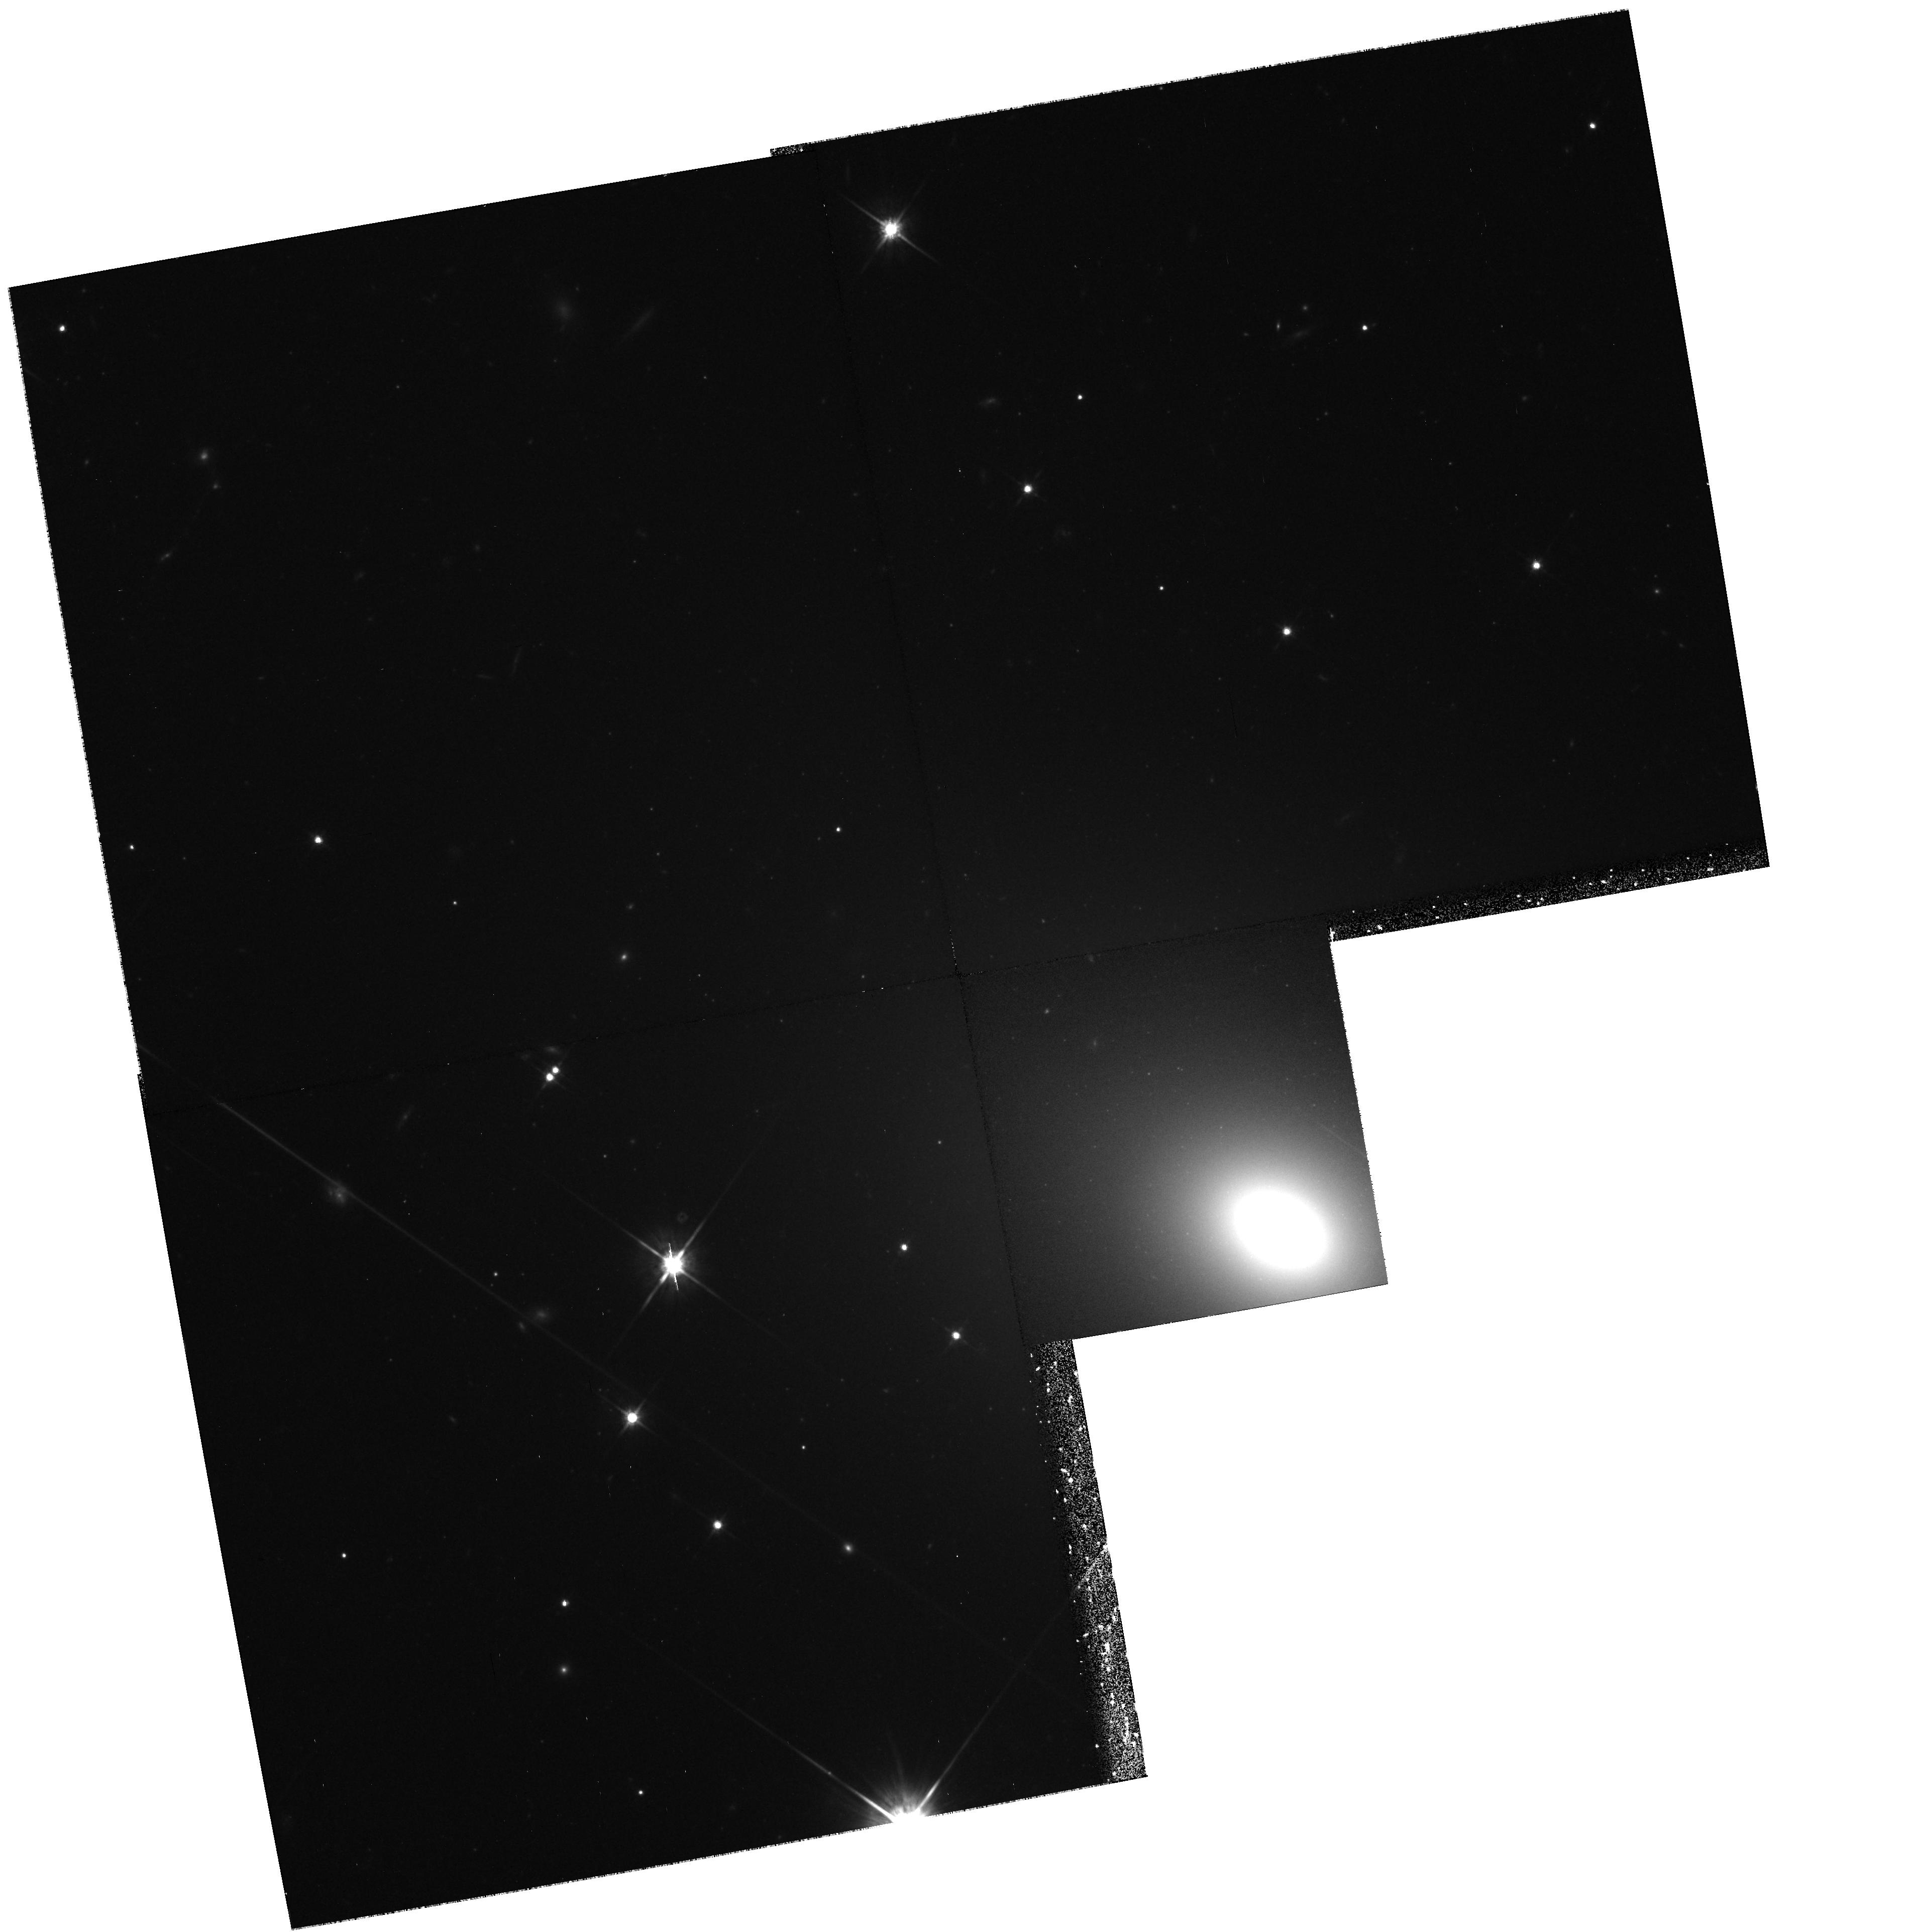
Target: NGC7768
Instrument: WFPC2/PC
Filter: F814W
Exposure: 1.1 h
Observation ID: hst_8184_04_wfpc2_pc_f814w_u5fa04

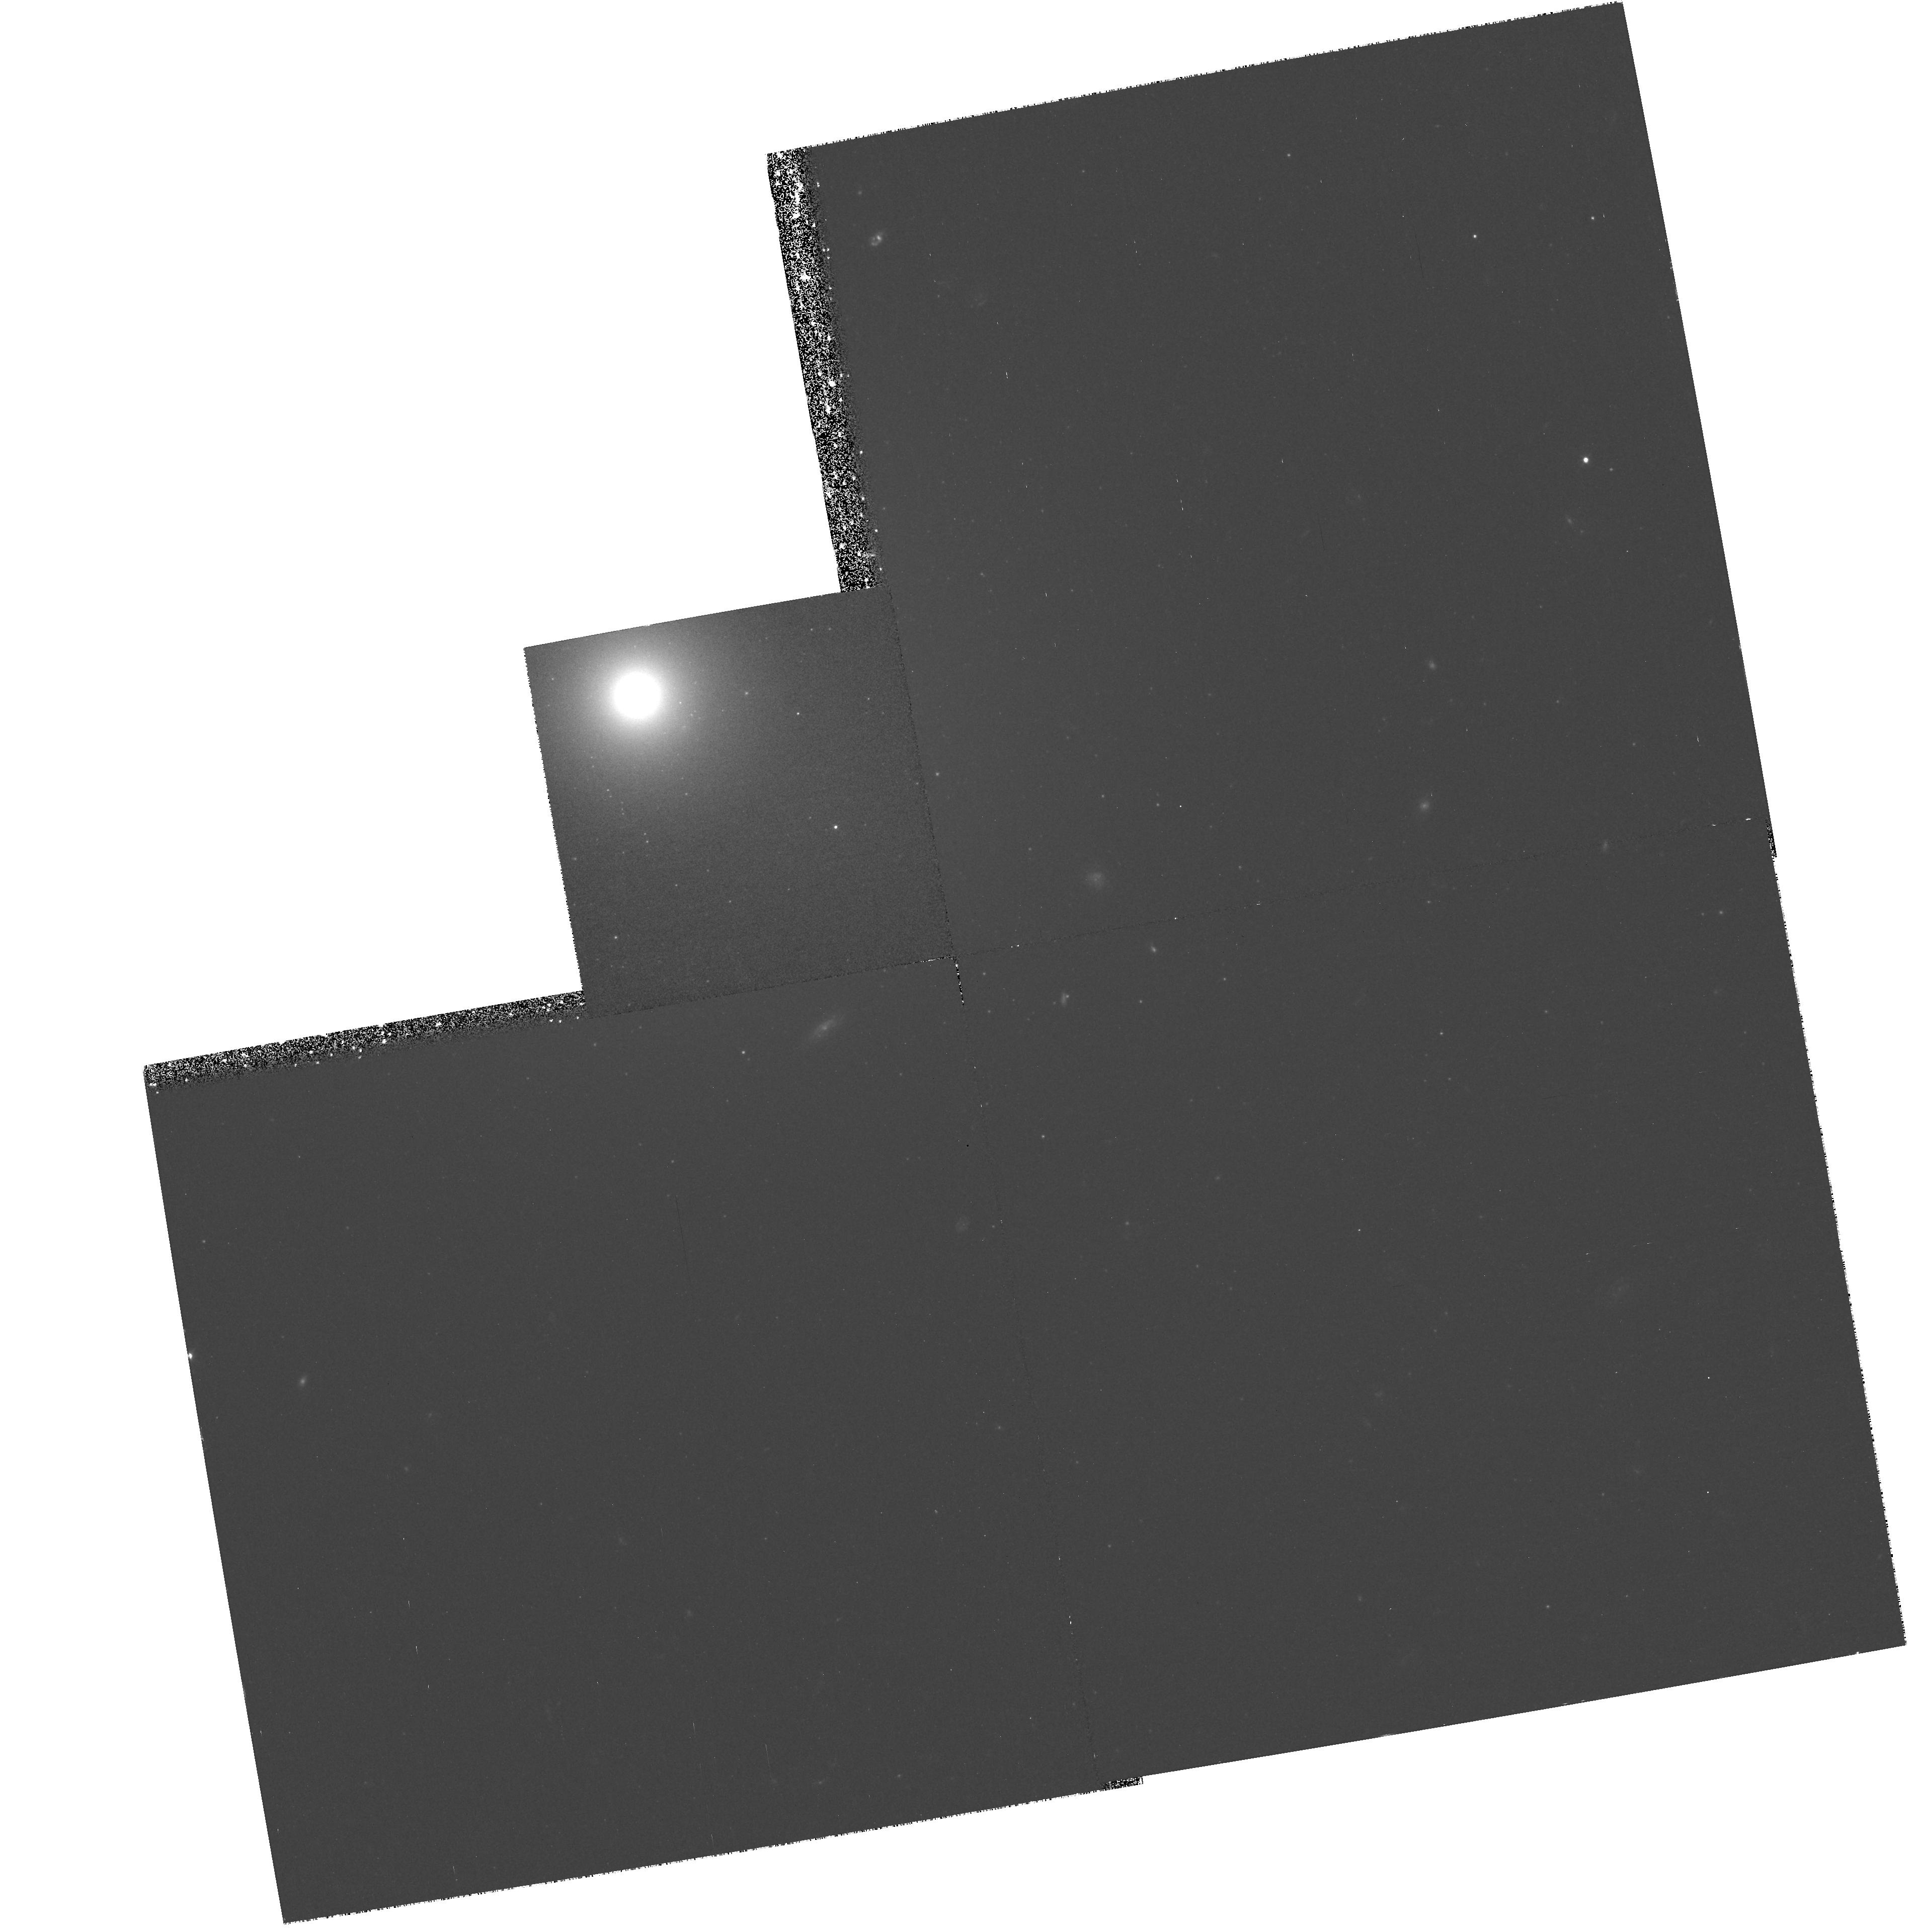
Target: NGC541
Instrument: WFPC2/PC
Filter: F450W
Exposure: 57 min
Observation ID: hst_8184_01_wfpc2_pc_f450w_u5fa01

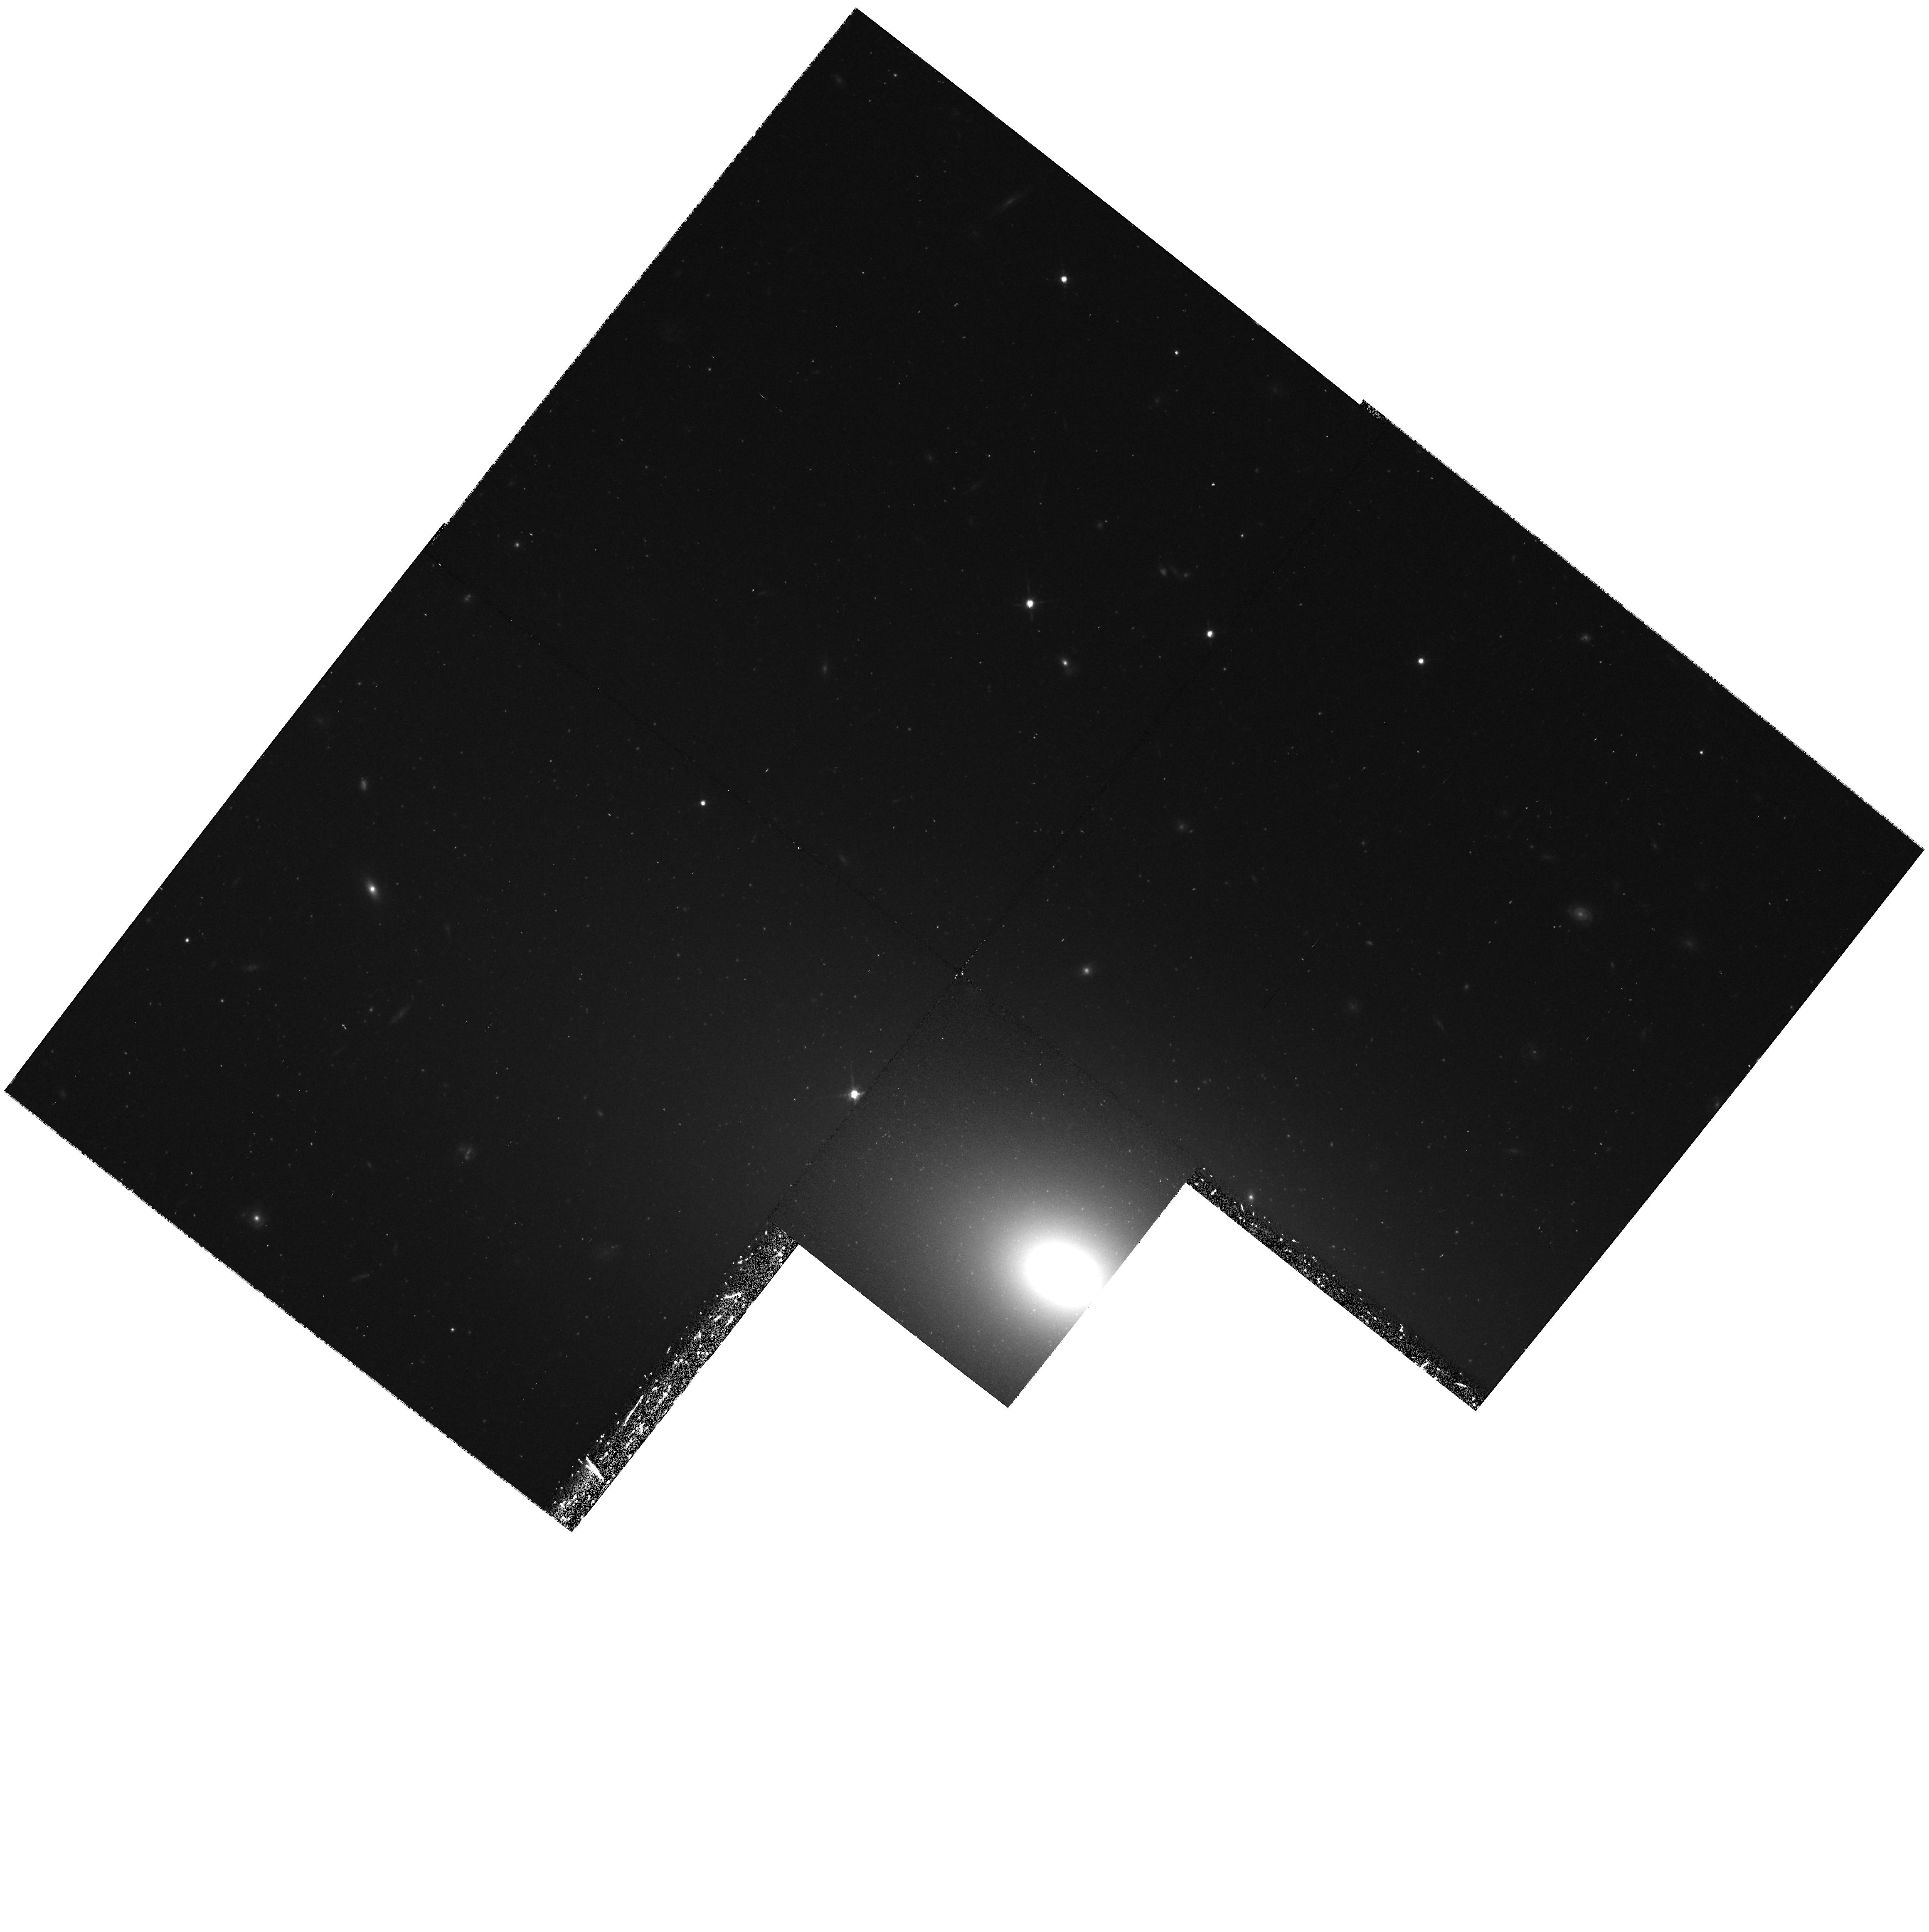
Target: NGC4839
Instrument: WFPC2/PC
Filter: F814W
Exposure: 43 min
Observation ID: hst_8184_03_wfpc2_pc_f814w_u5fa03

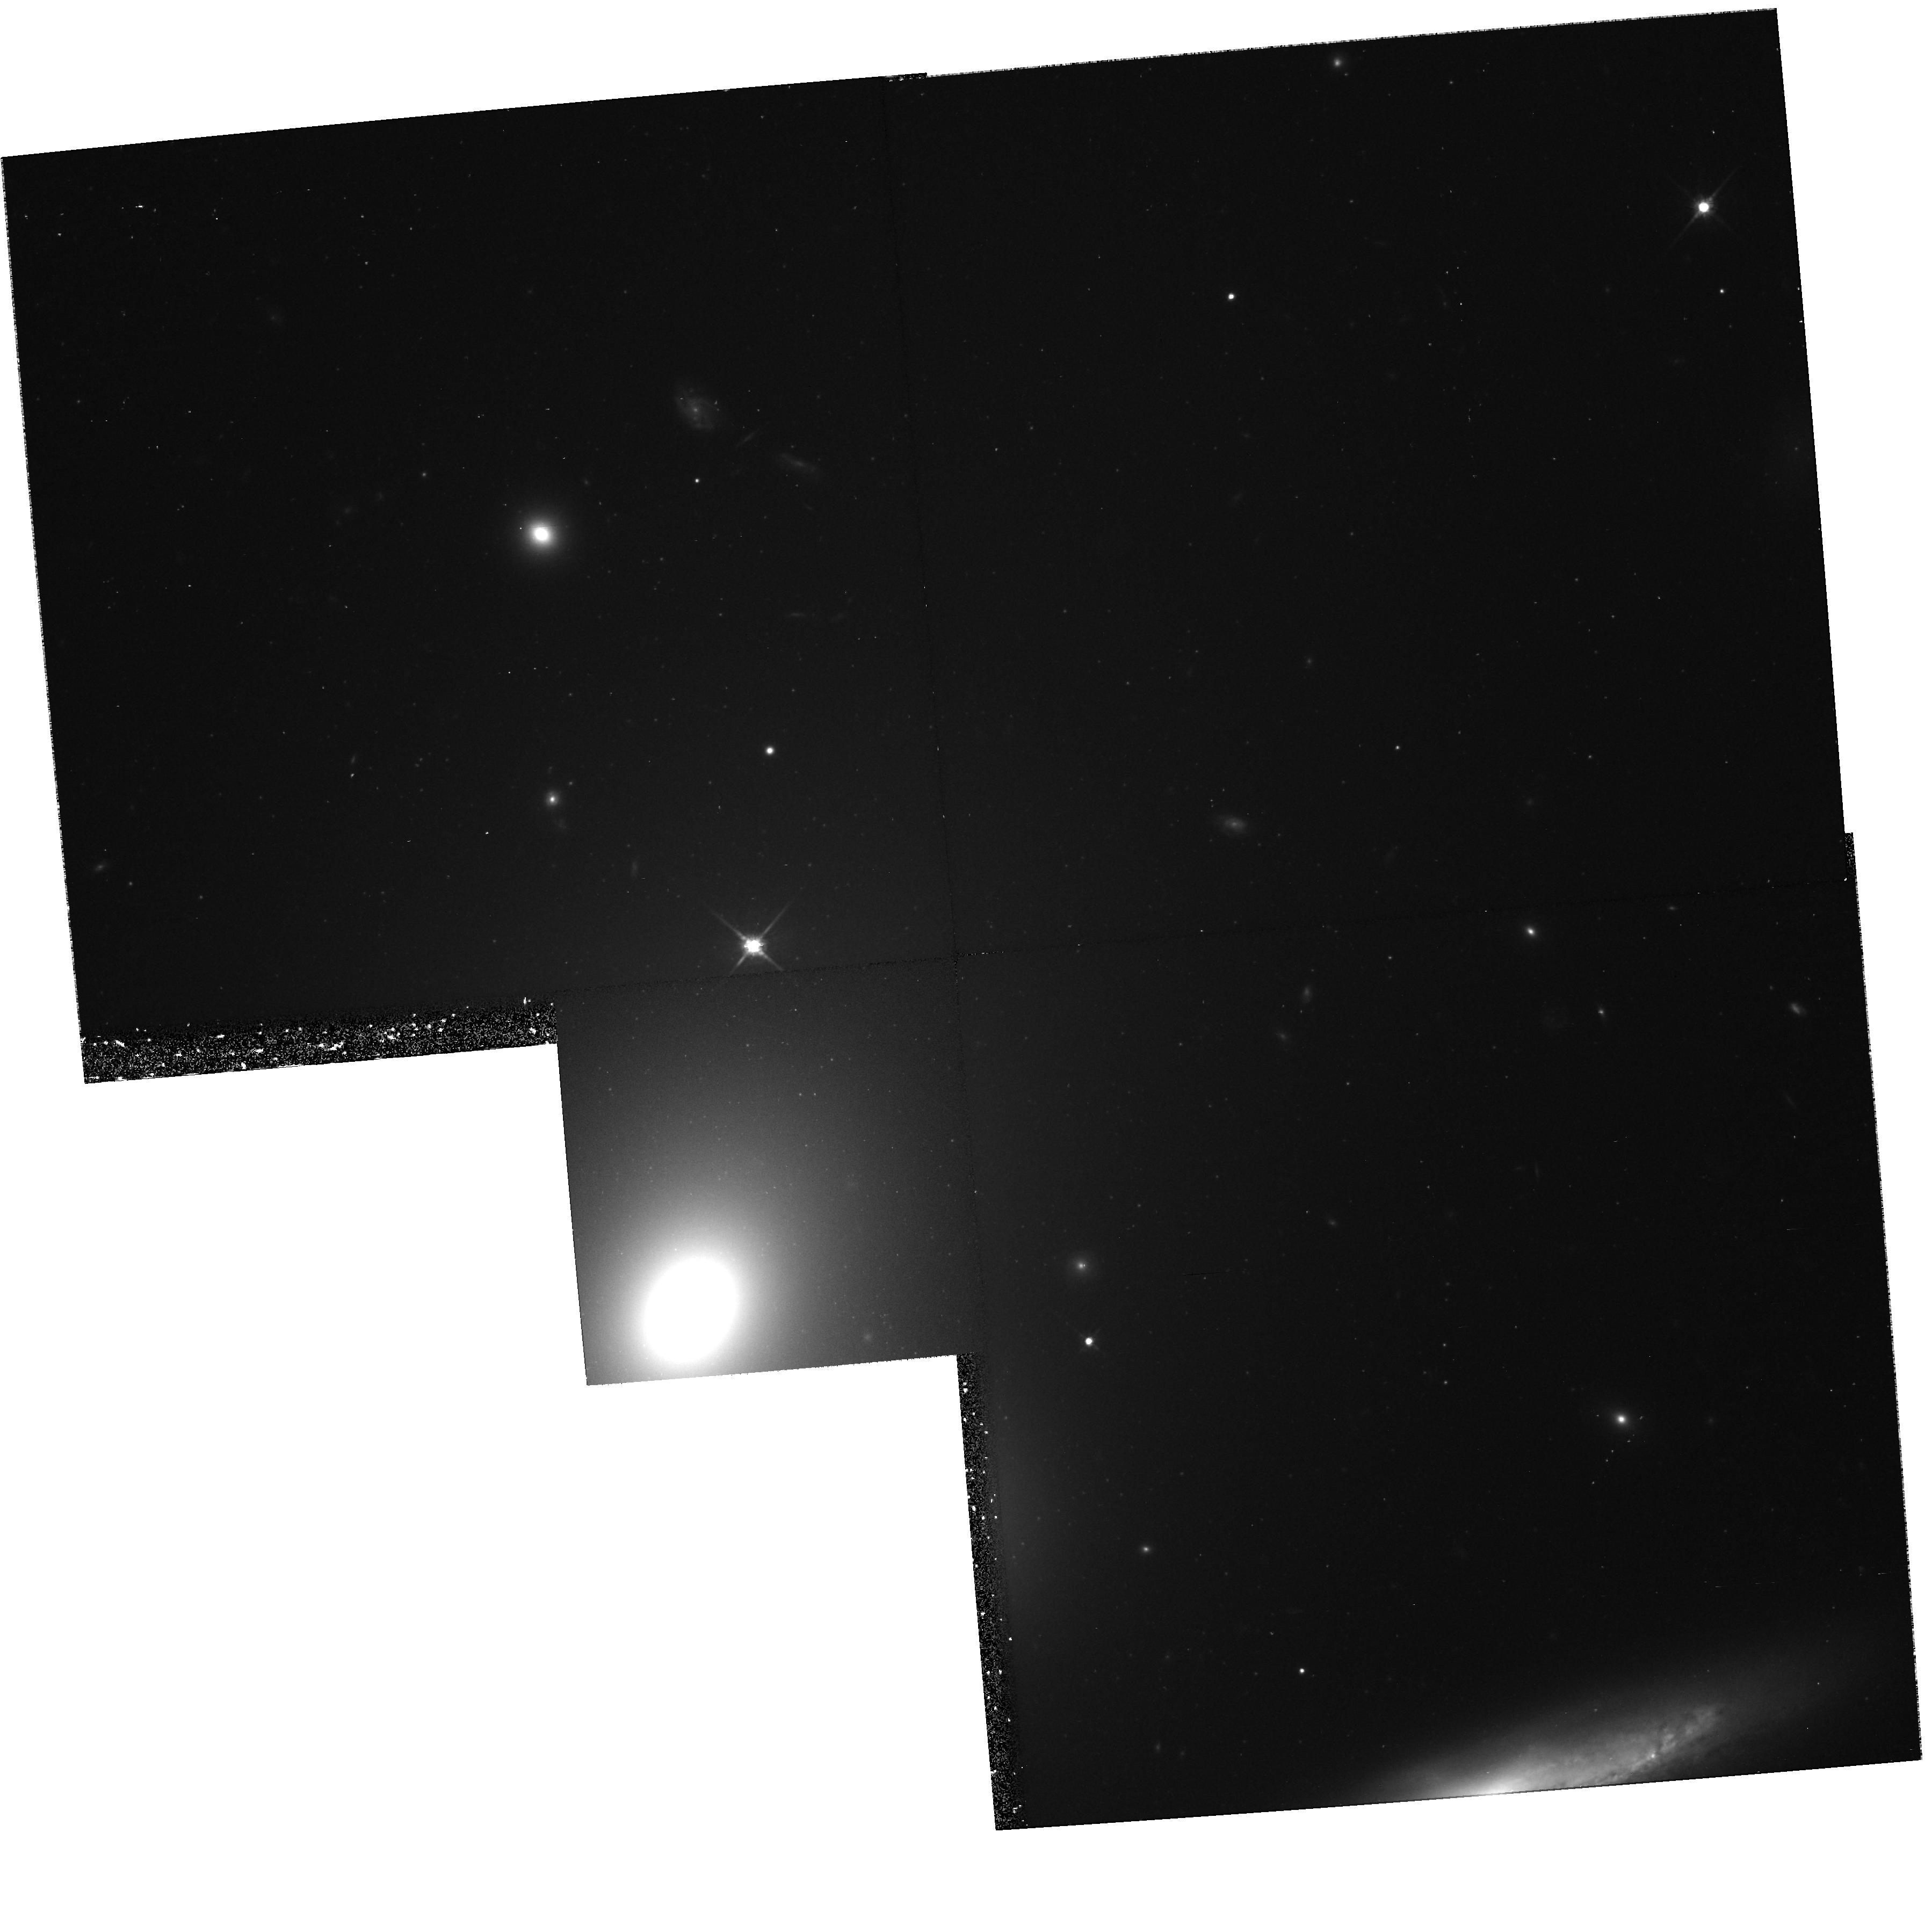
Target: NGC2832
Instrument: WFPC2/PC
Filter: F814W
Exposure: 43 min
Observation ID: hst_8184_02_wfpc2_pc_f814w_u5fa02

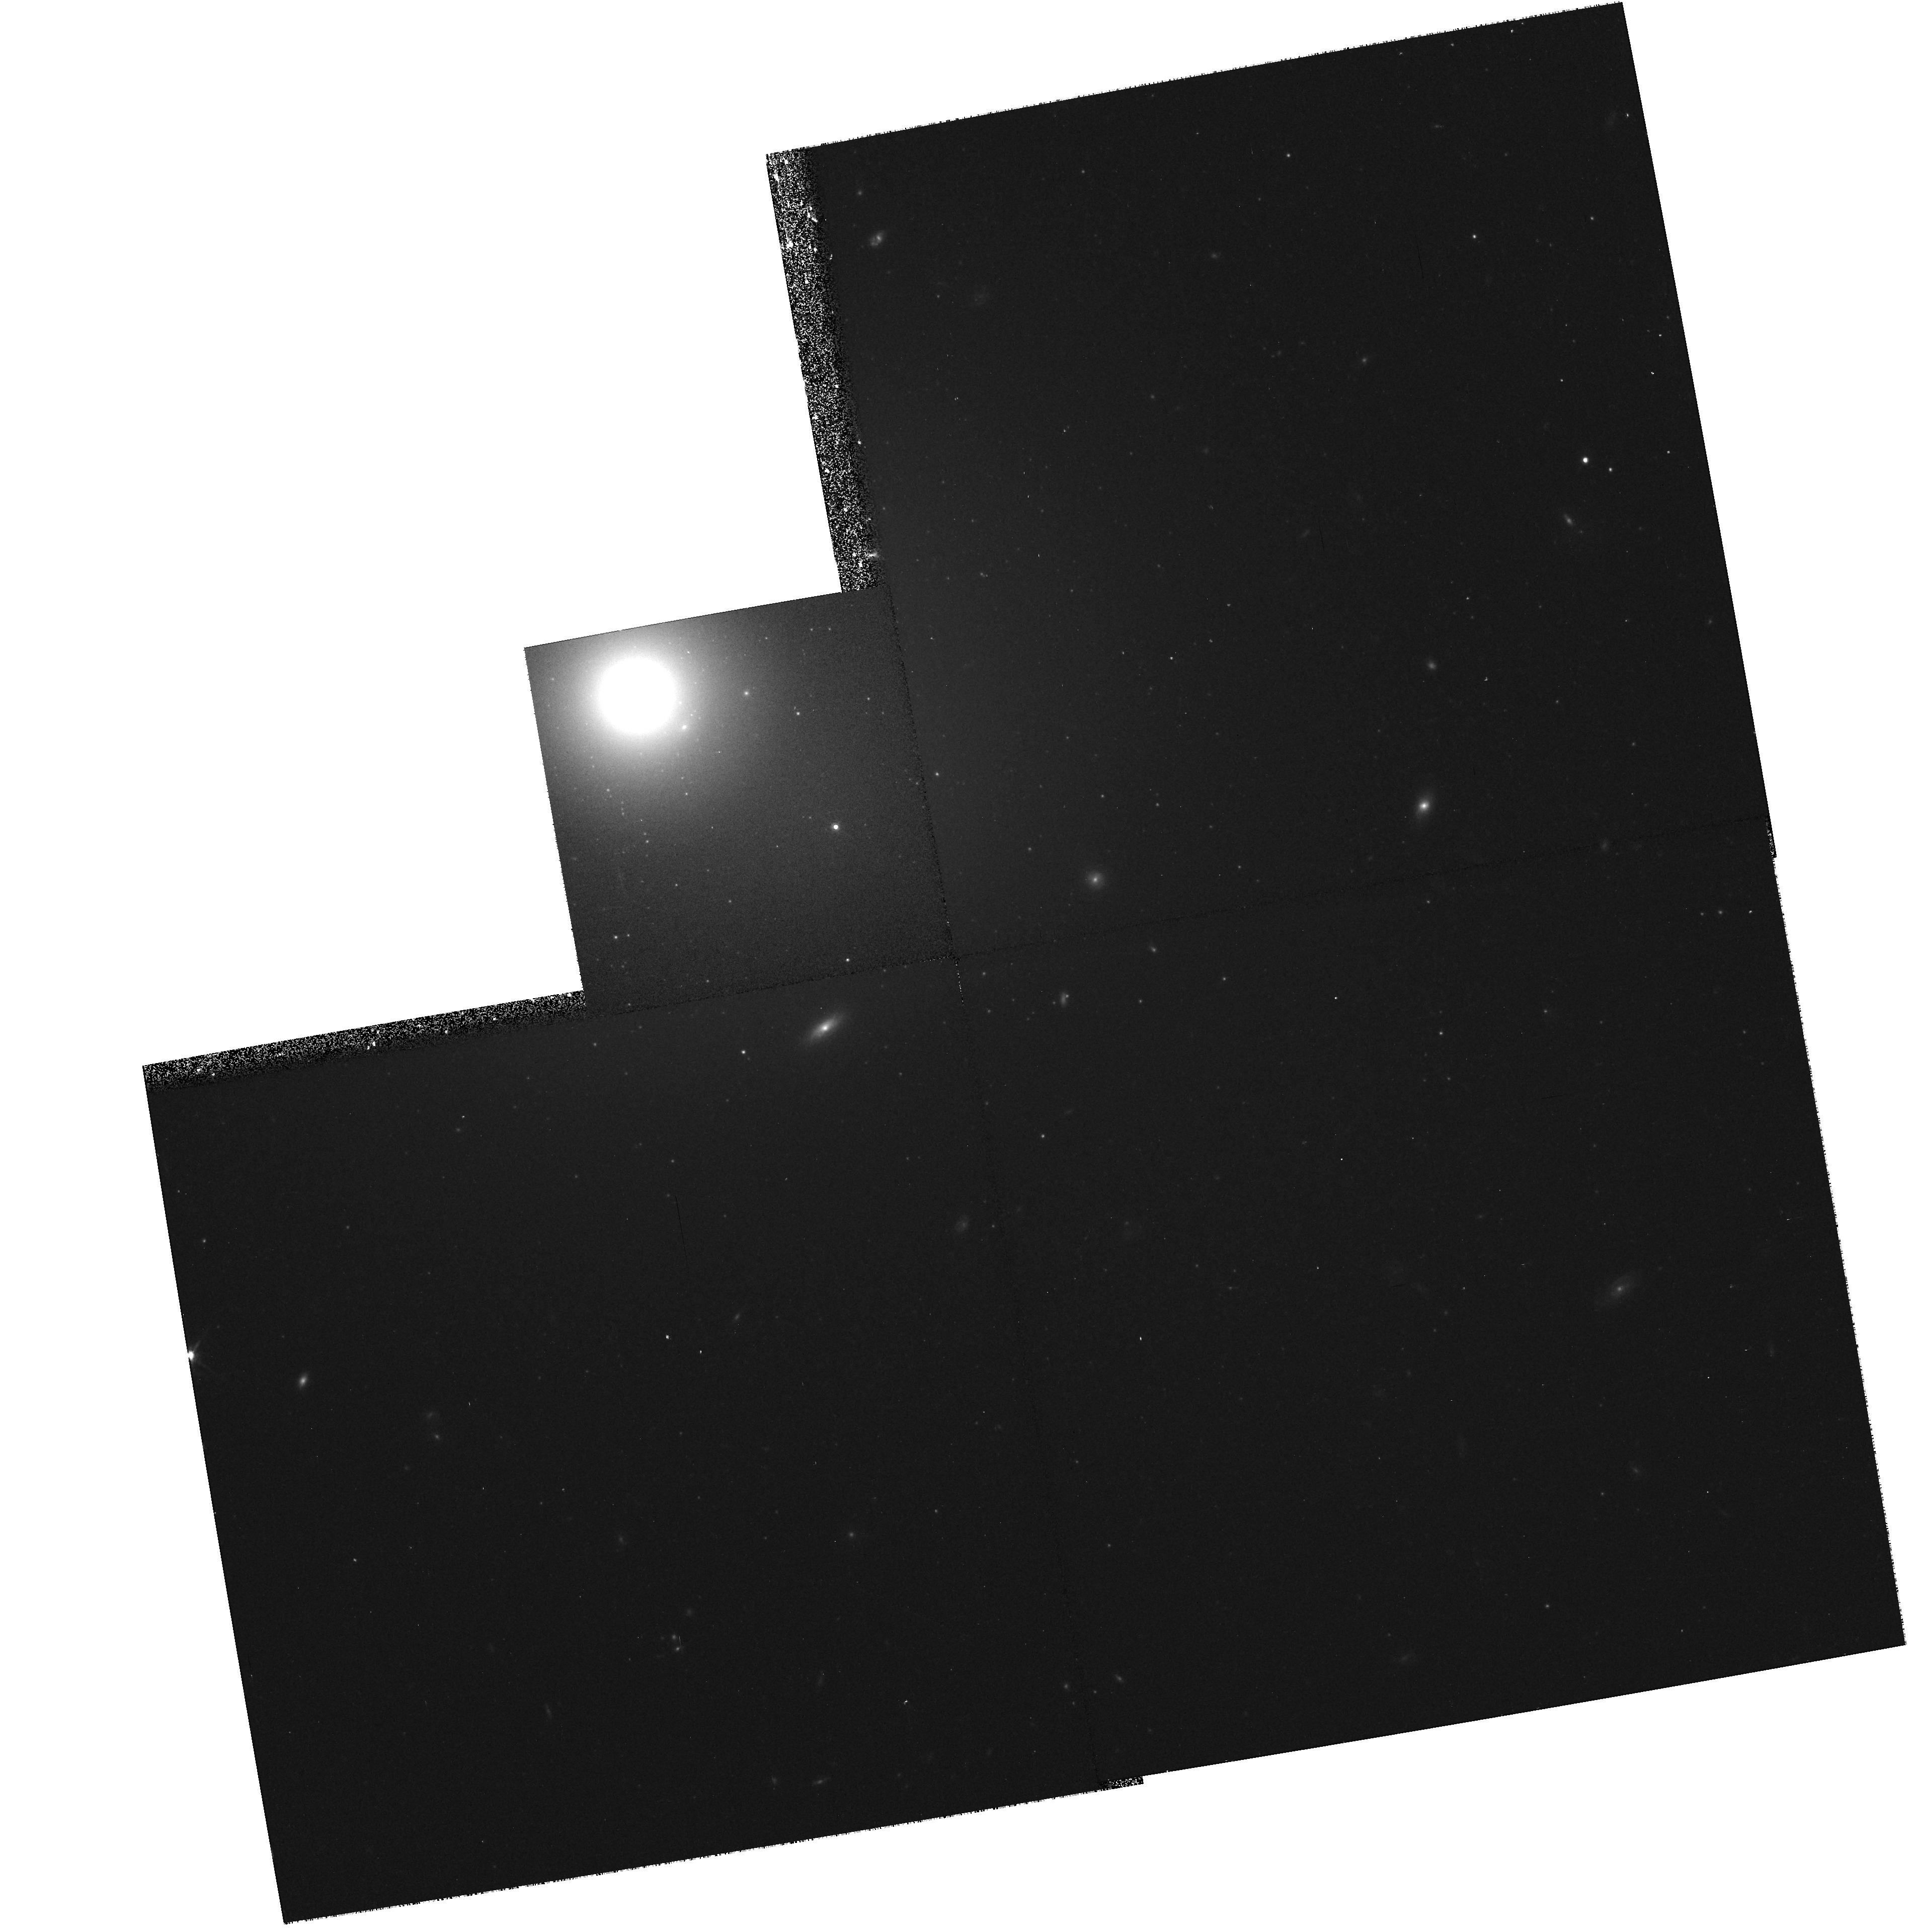
Target: NGC541
Instrument: WFPC2/PC
Filter: F814W
Exposure: 20 min
Observation ID: hst_8184_01_wfpc2_pc_f814w_u5fa01

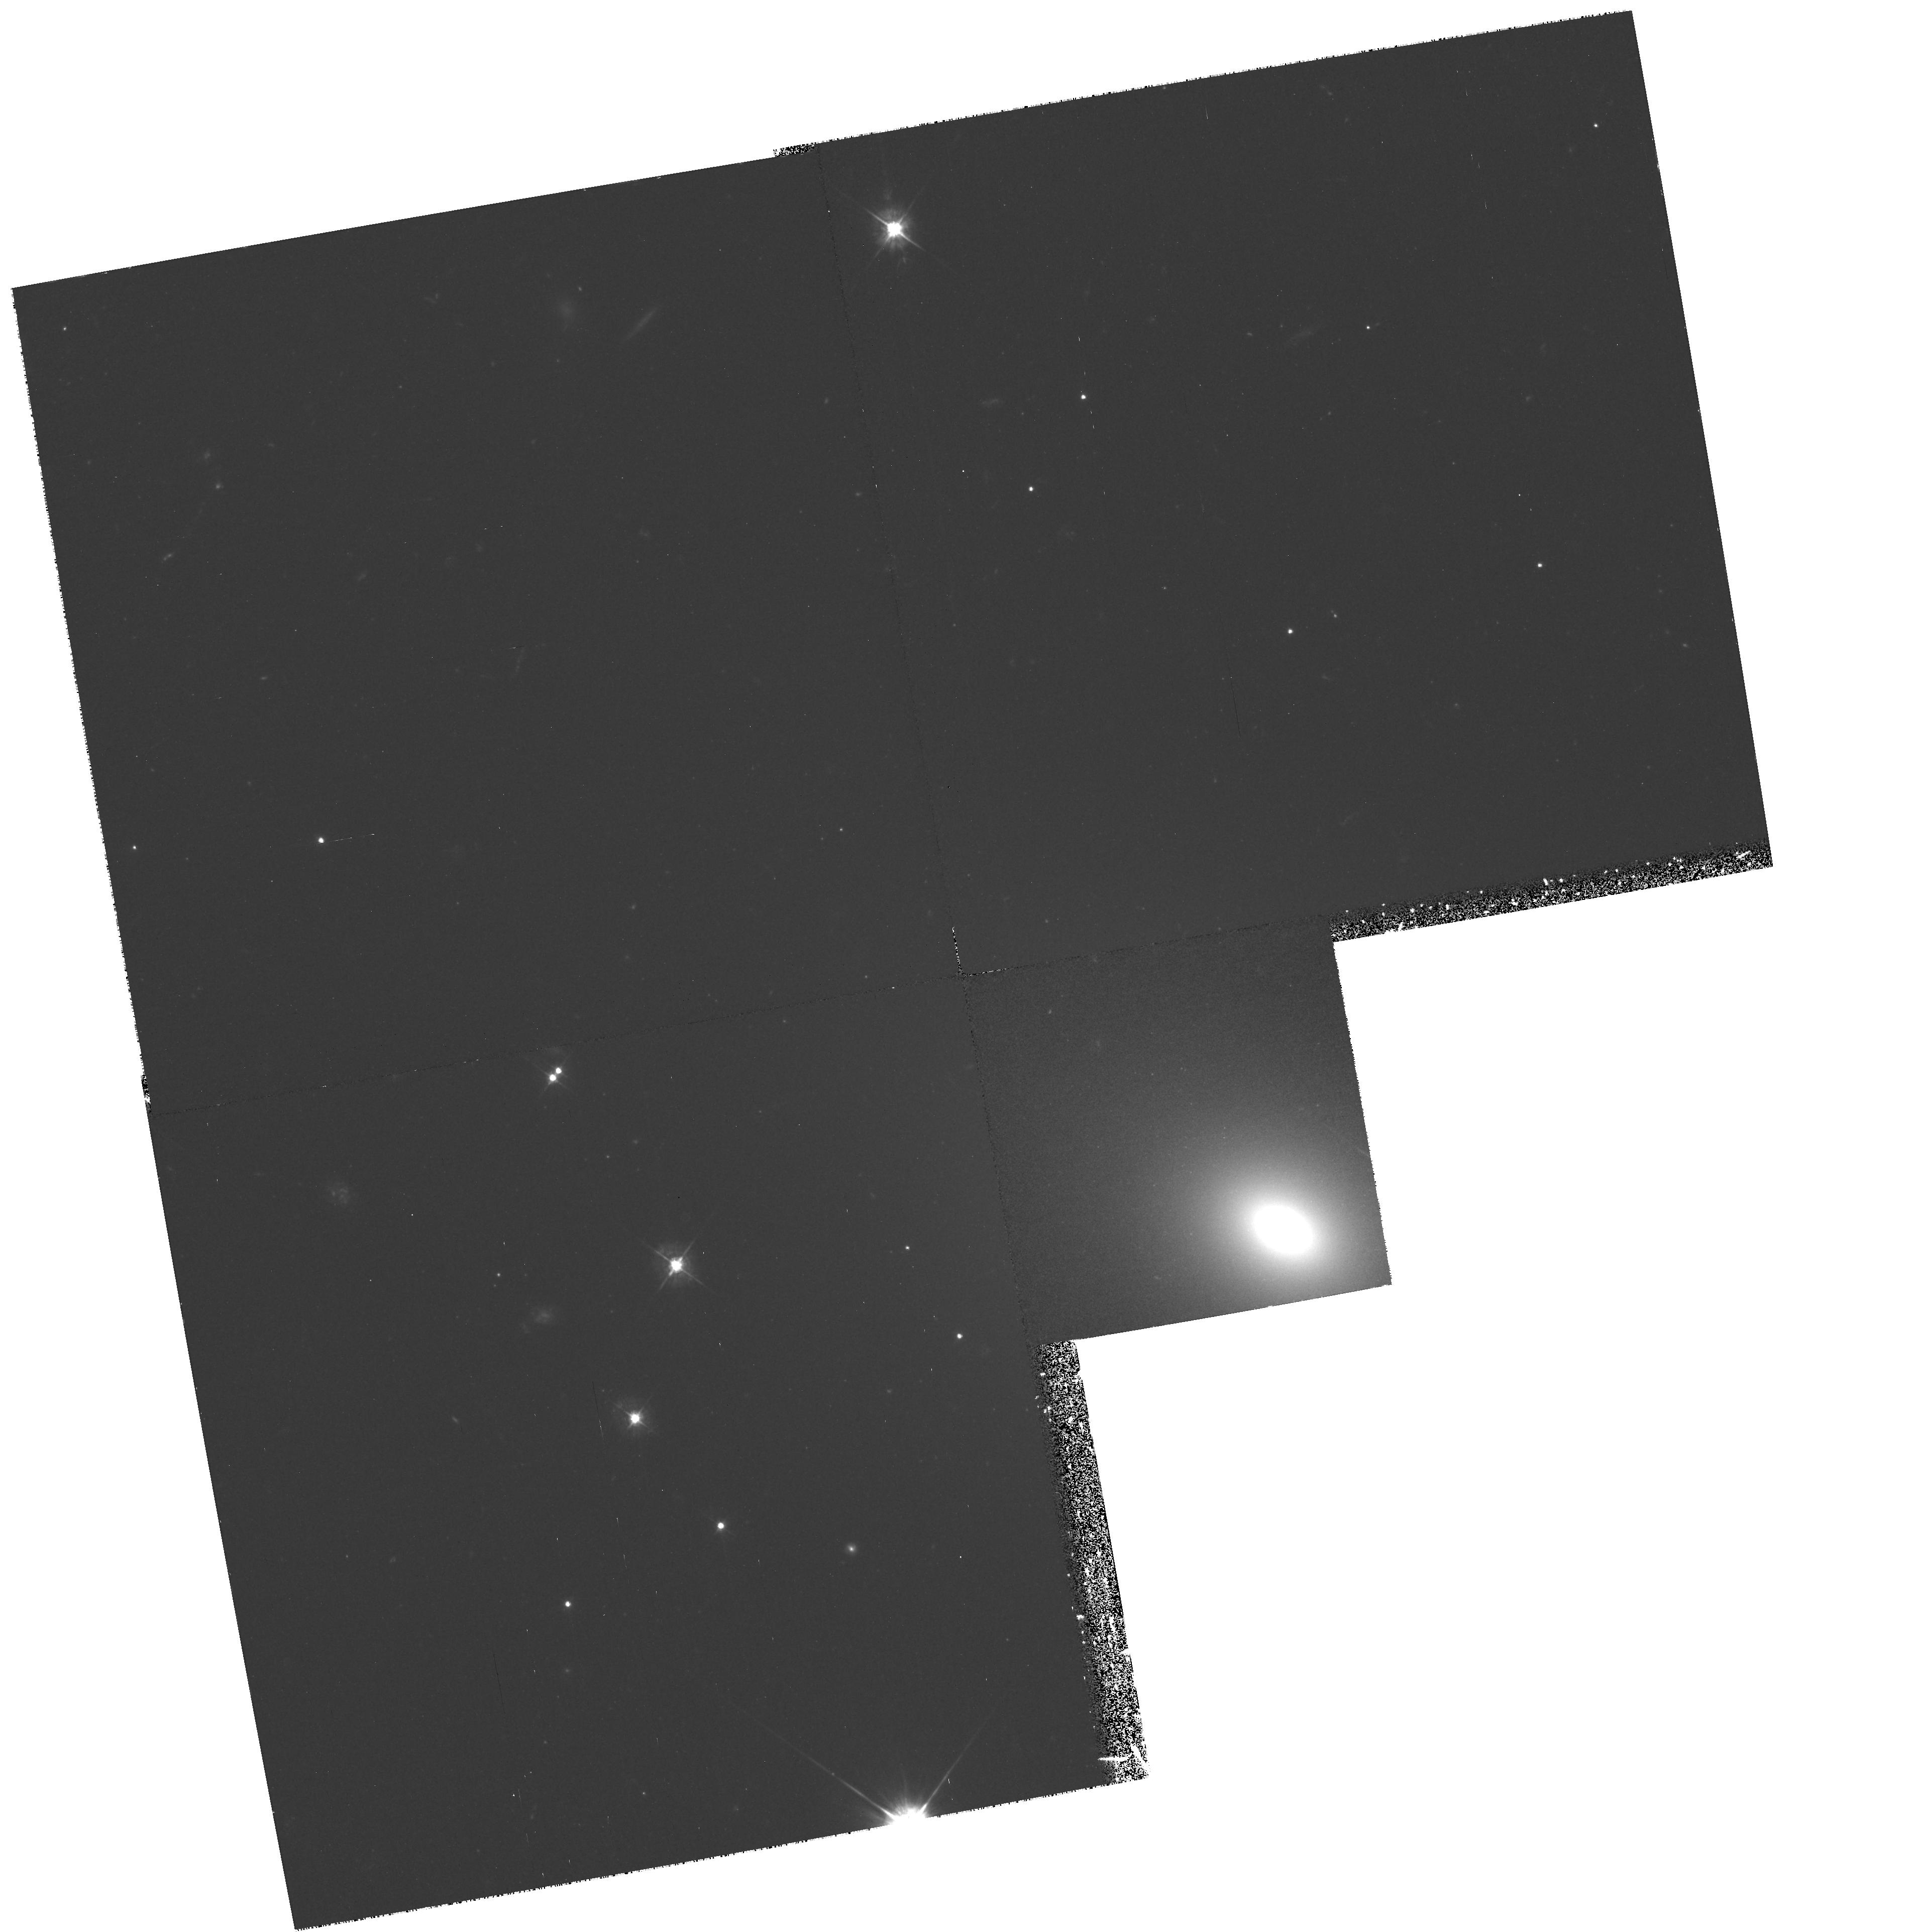
Target: NGC7768
Instrument: WFPC2/PC
Filter: F450W
Exposure: 2.5 h
Observation ID: hst_8184_04_wfpc2_pc_f450w_u5fa04

The Origin of cD Envelopes (PI: Cote, Patrick)

Approximately 20 percent of all galaxy clusters are known to contain cD galaxies. Located at the dynamical centers of their host cluster or subcluster, these supergiant elliptical galaxies show extended, diffuse stellar envelopes which trace the gravitational potential of the surrounding cluster. A leading model for their formation involves the growth of cD envelopes through mergers and/or tidal stripping of other cluster galaxies. Unfortunately, the envelopes have extremely low surface brightness, making direct observational tests of this model using either spectroscopy or broadband colors virtually impossible. On the other hand, globular clusters (GCs) are ideal tracers of the underlying stellar populations of cD envelopes. Since the mean metallicity of GCs is known to depend strongly on the total luminosity of the galaxy in which they form, an inescapable implication of cD envelope formation through mergers or tidal stripping is that the total luminosity of the envelope progenitor galaxies must be imprinted in the metallicities of the GCs now associated with these galaxies. We propose to use the superb imaging capabilities of HST to measure colors, and hence metallicities, for several hundred GCs surrounding six nearby cD galaxies. Our short program will triple the number of cDs having accurate GC metallicity distributions, and will provide the first strong constraints on the luminosities of the progenitors of cD envelopes.